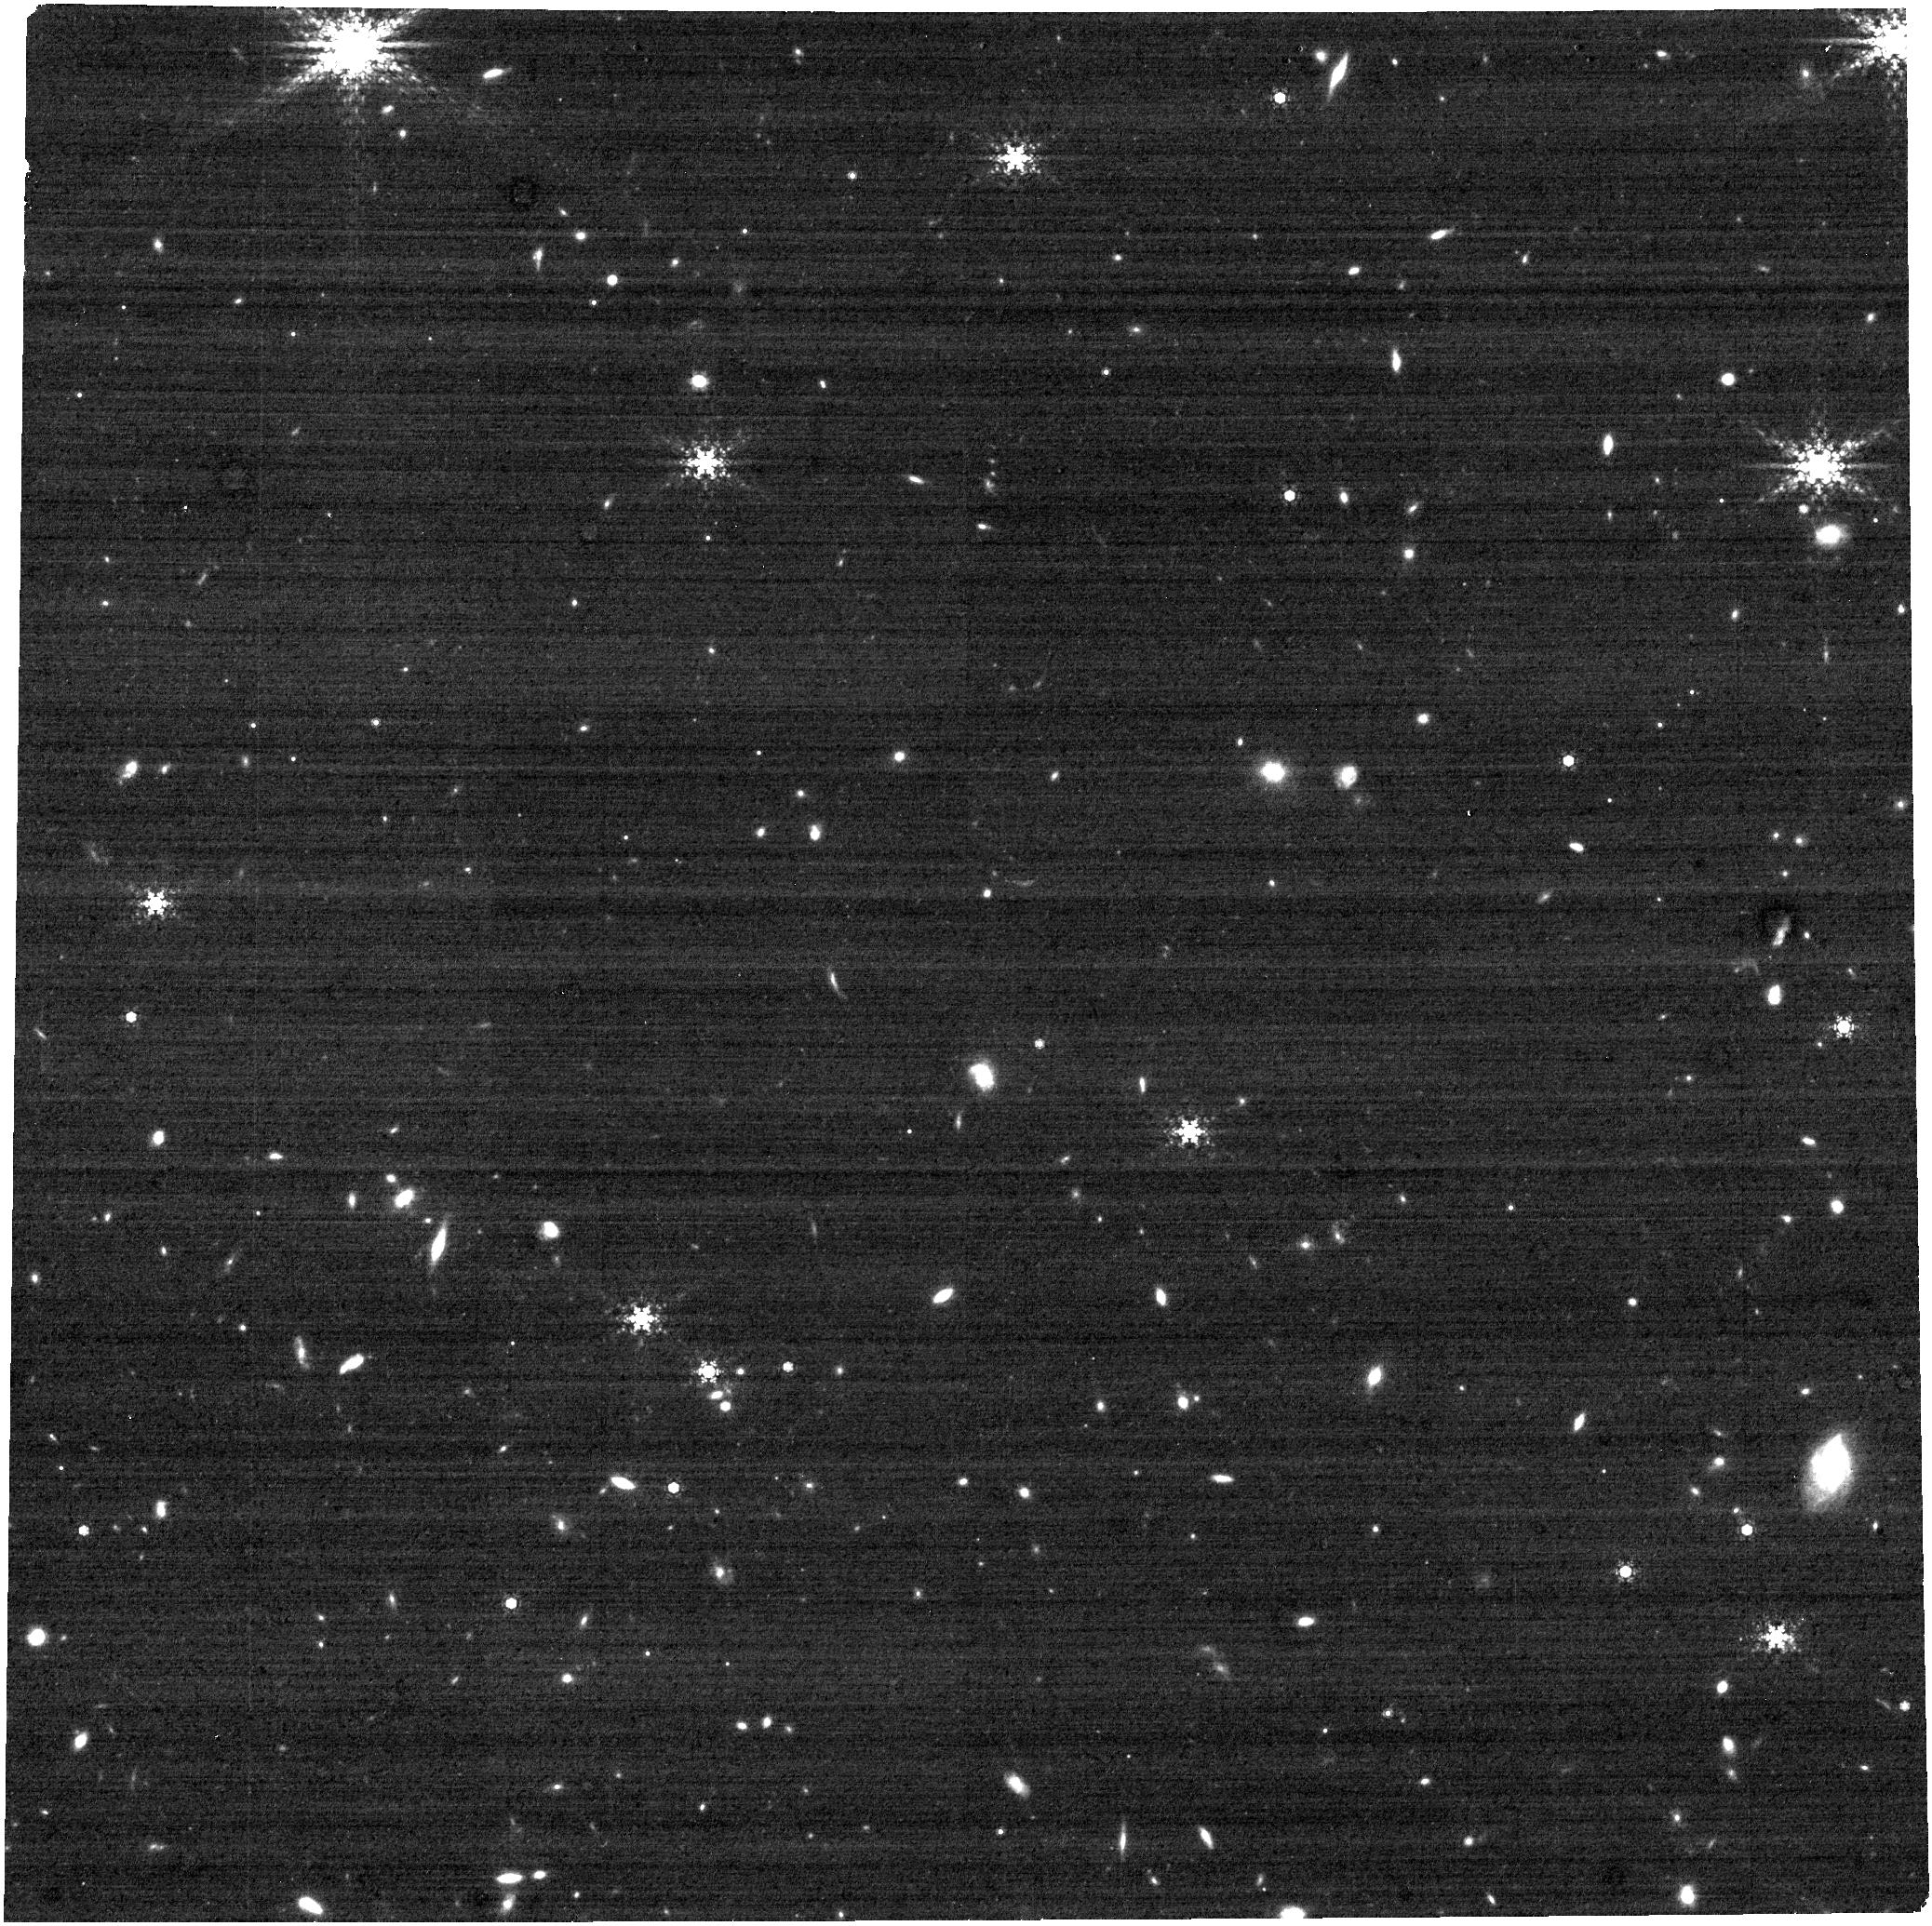
Target: WISE-0647-62. Instrument: NIRCAM. Filter: F480M. Exposure: 58 min. Observation ID: jw02473-o058_t007_nircam_clear-f480m

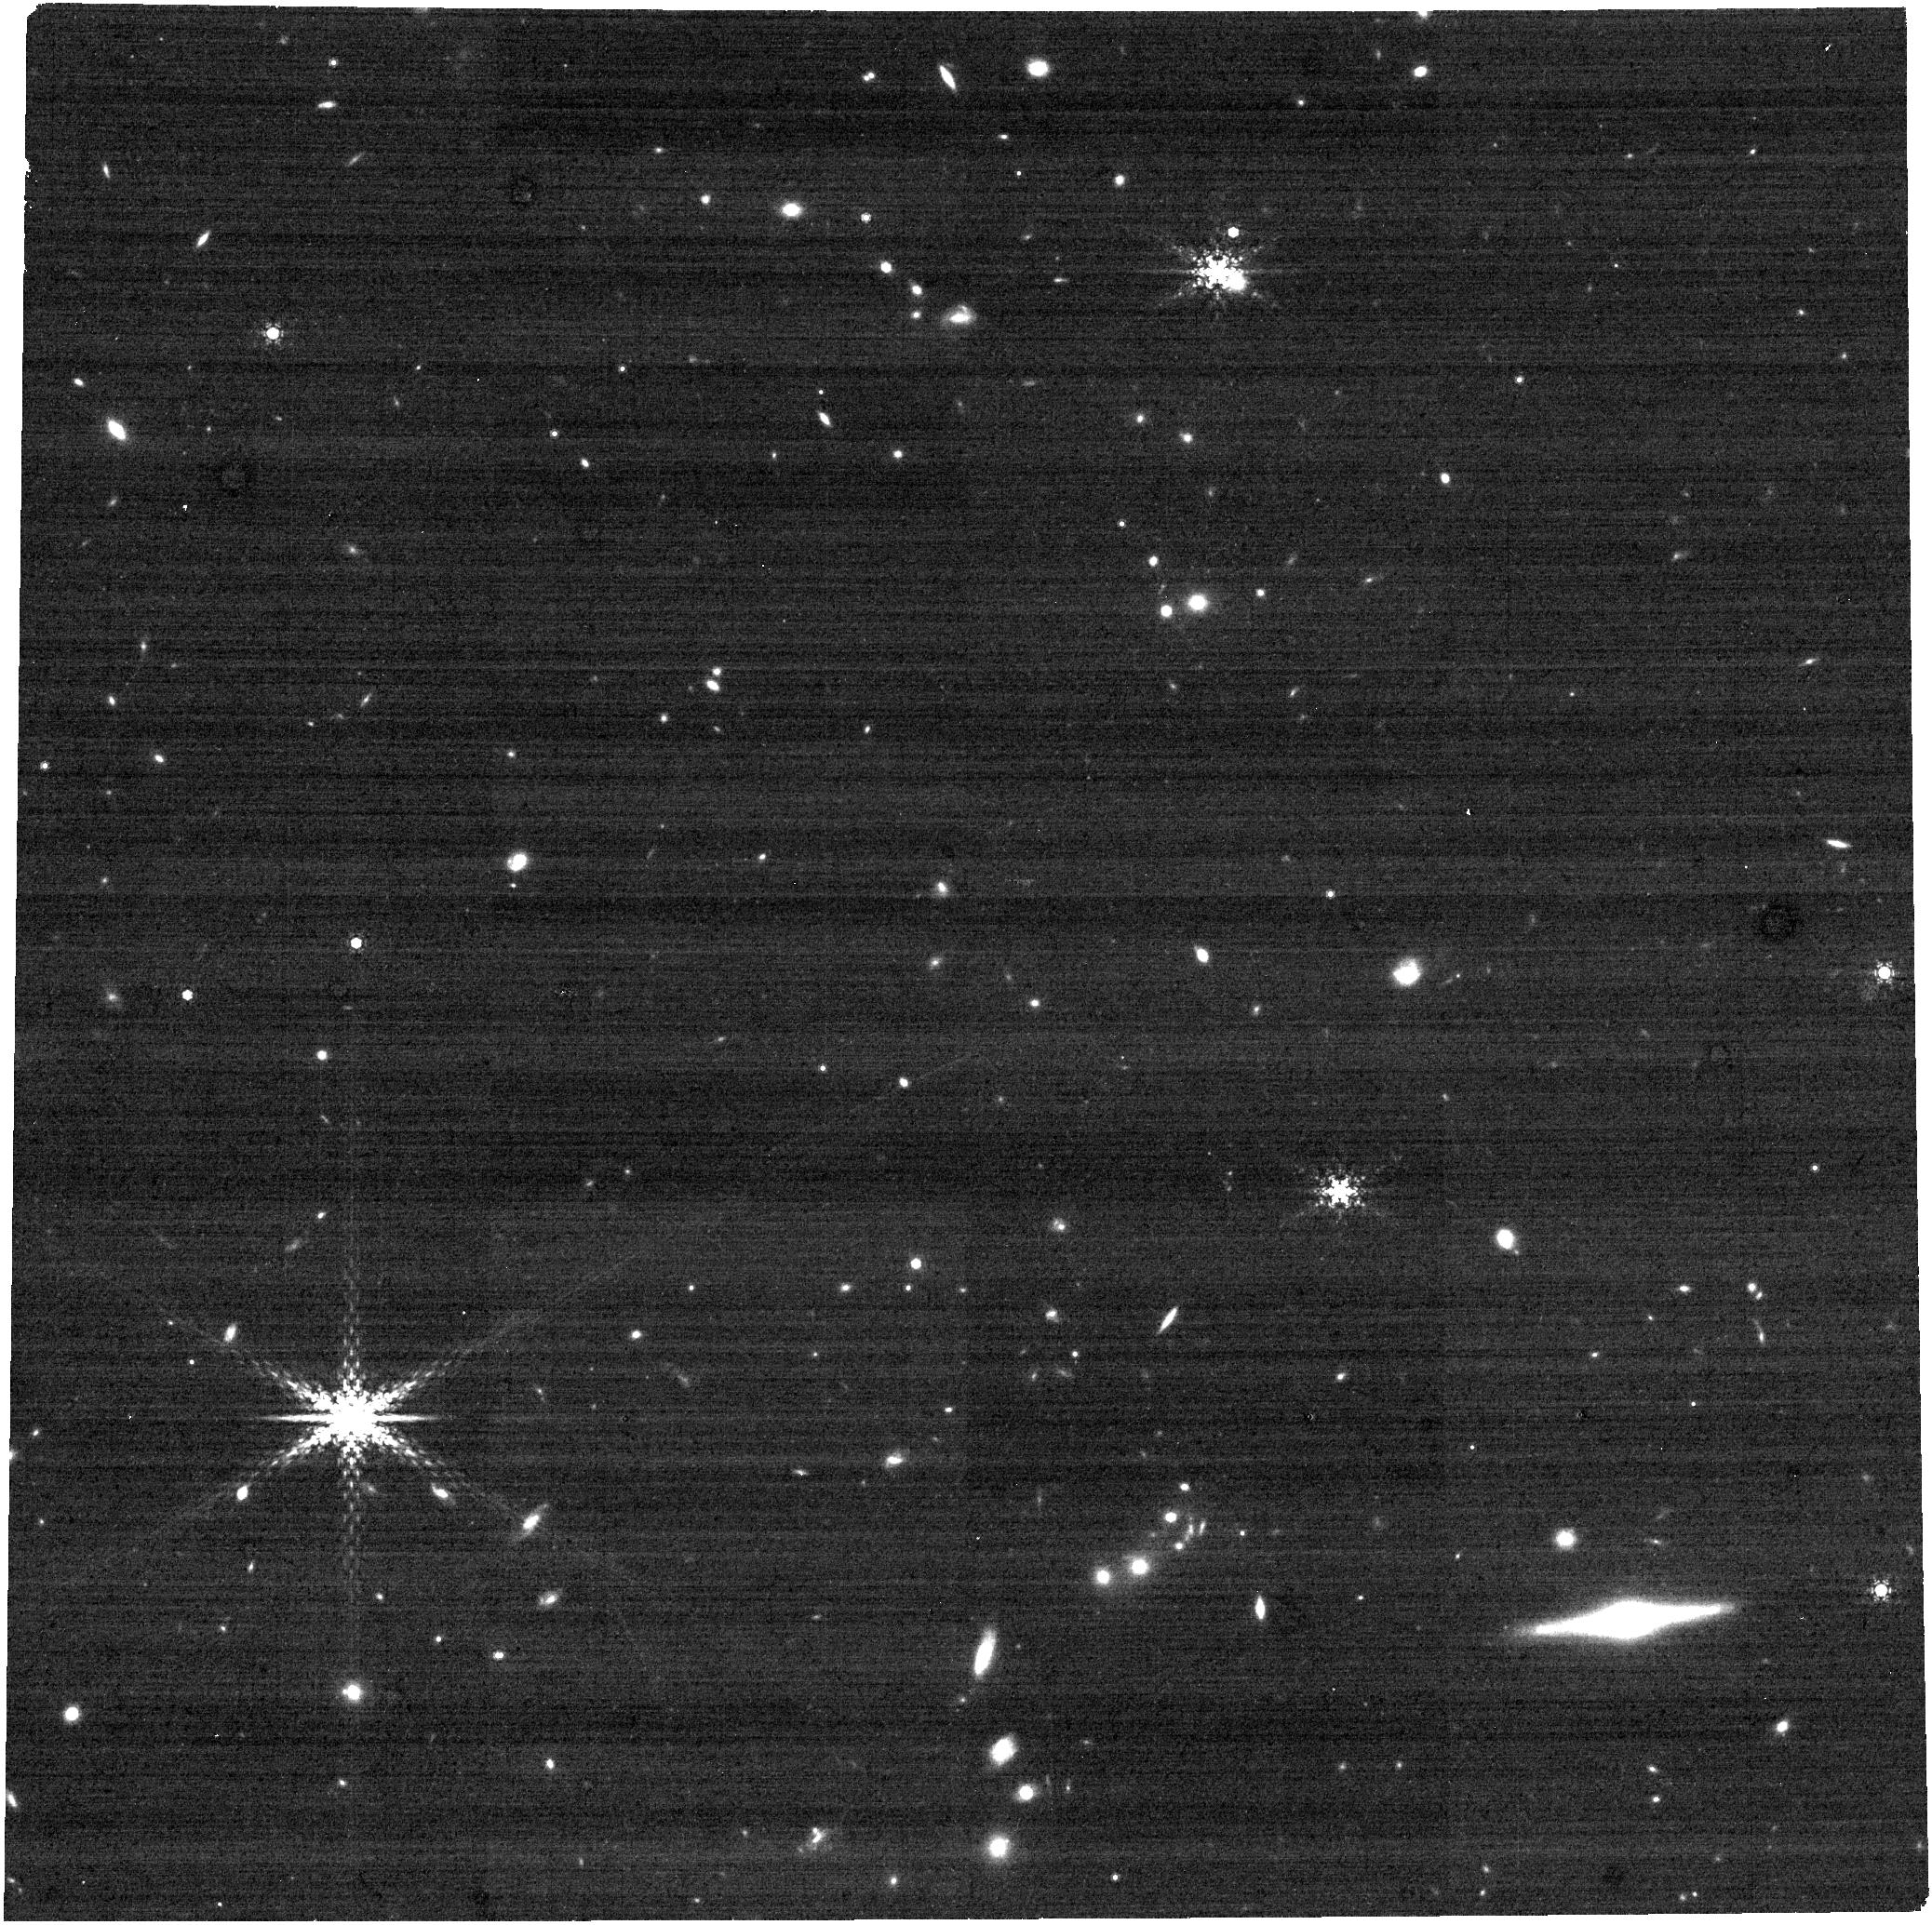
Target: WISE-0410+15. Instrument: NIRCAM. Filter: F480M. Exposure: 27 min. Observation ID: jw02473-o056_t005_nircam_clear-f480m

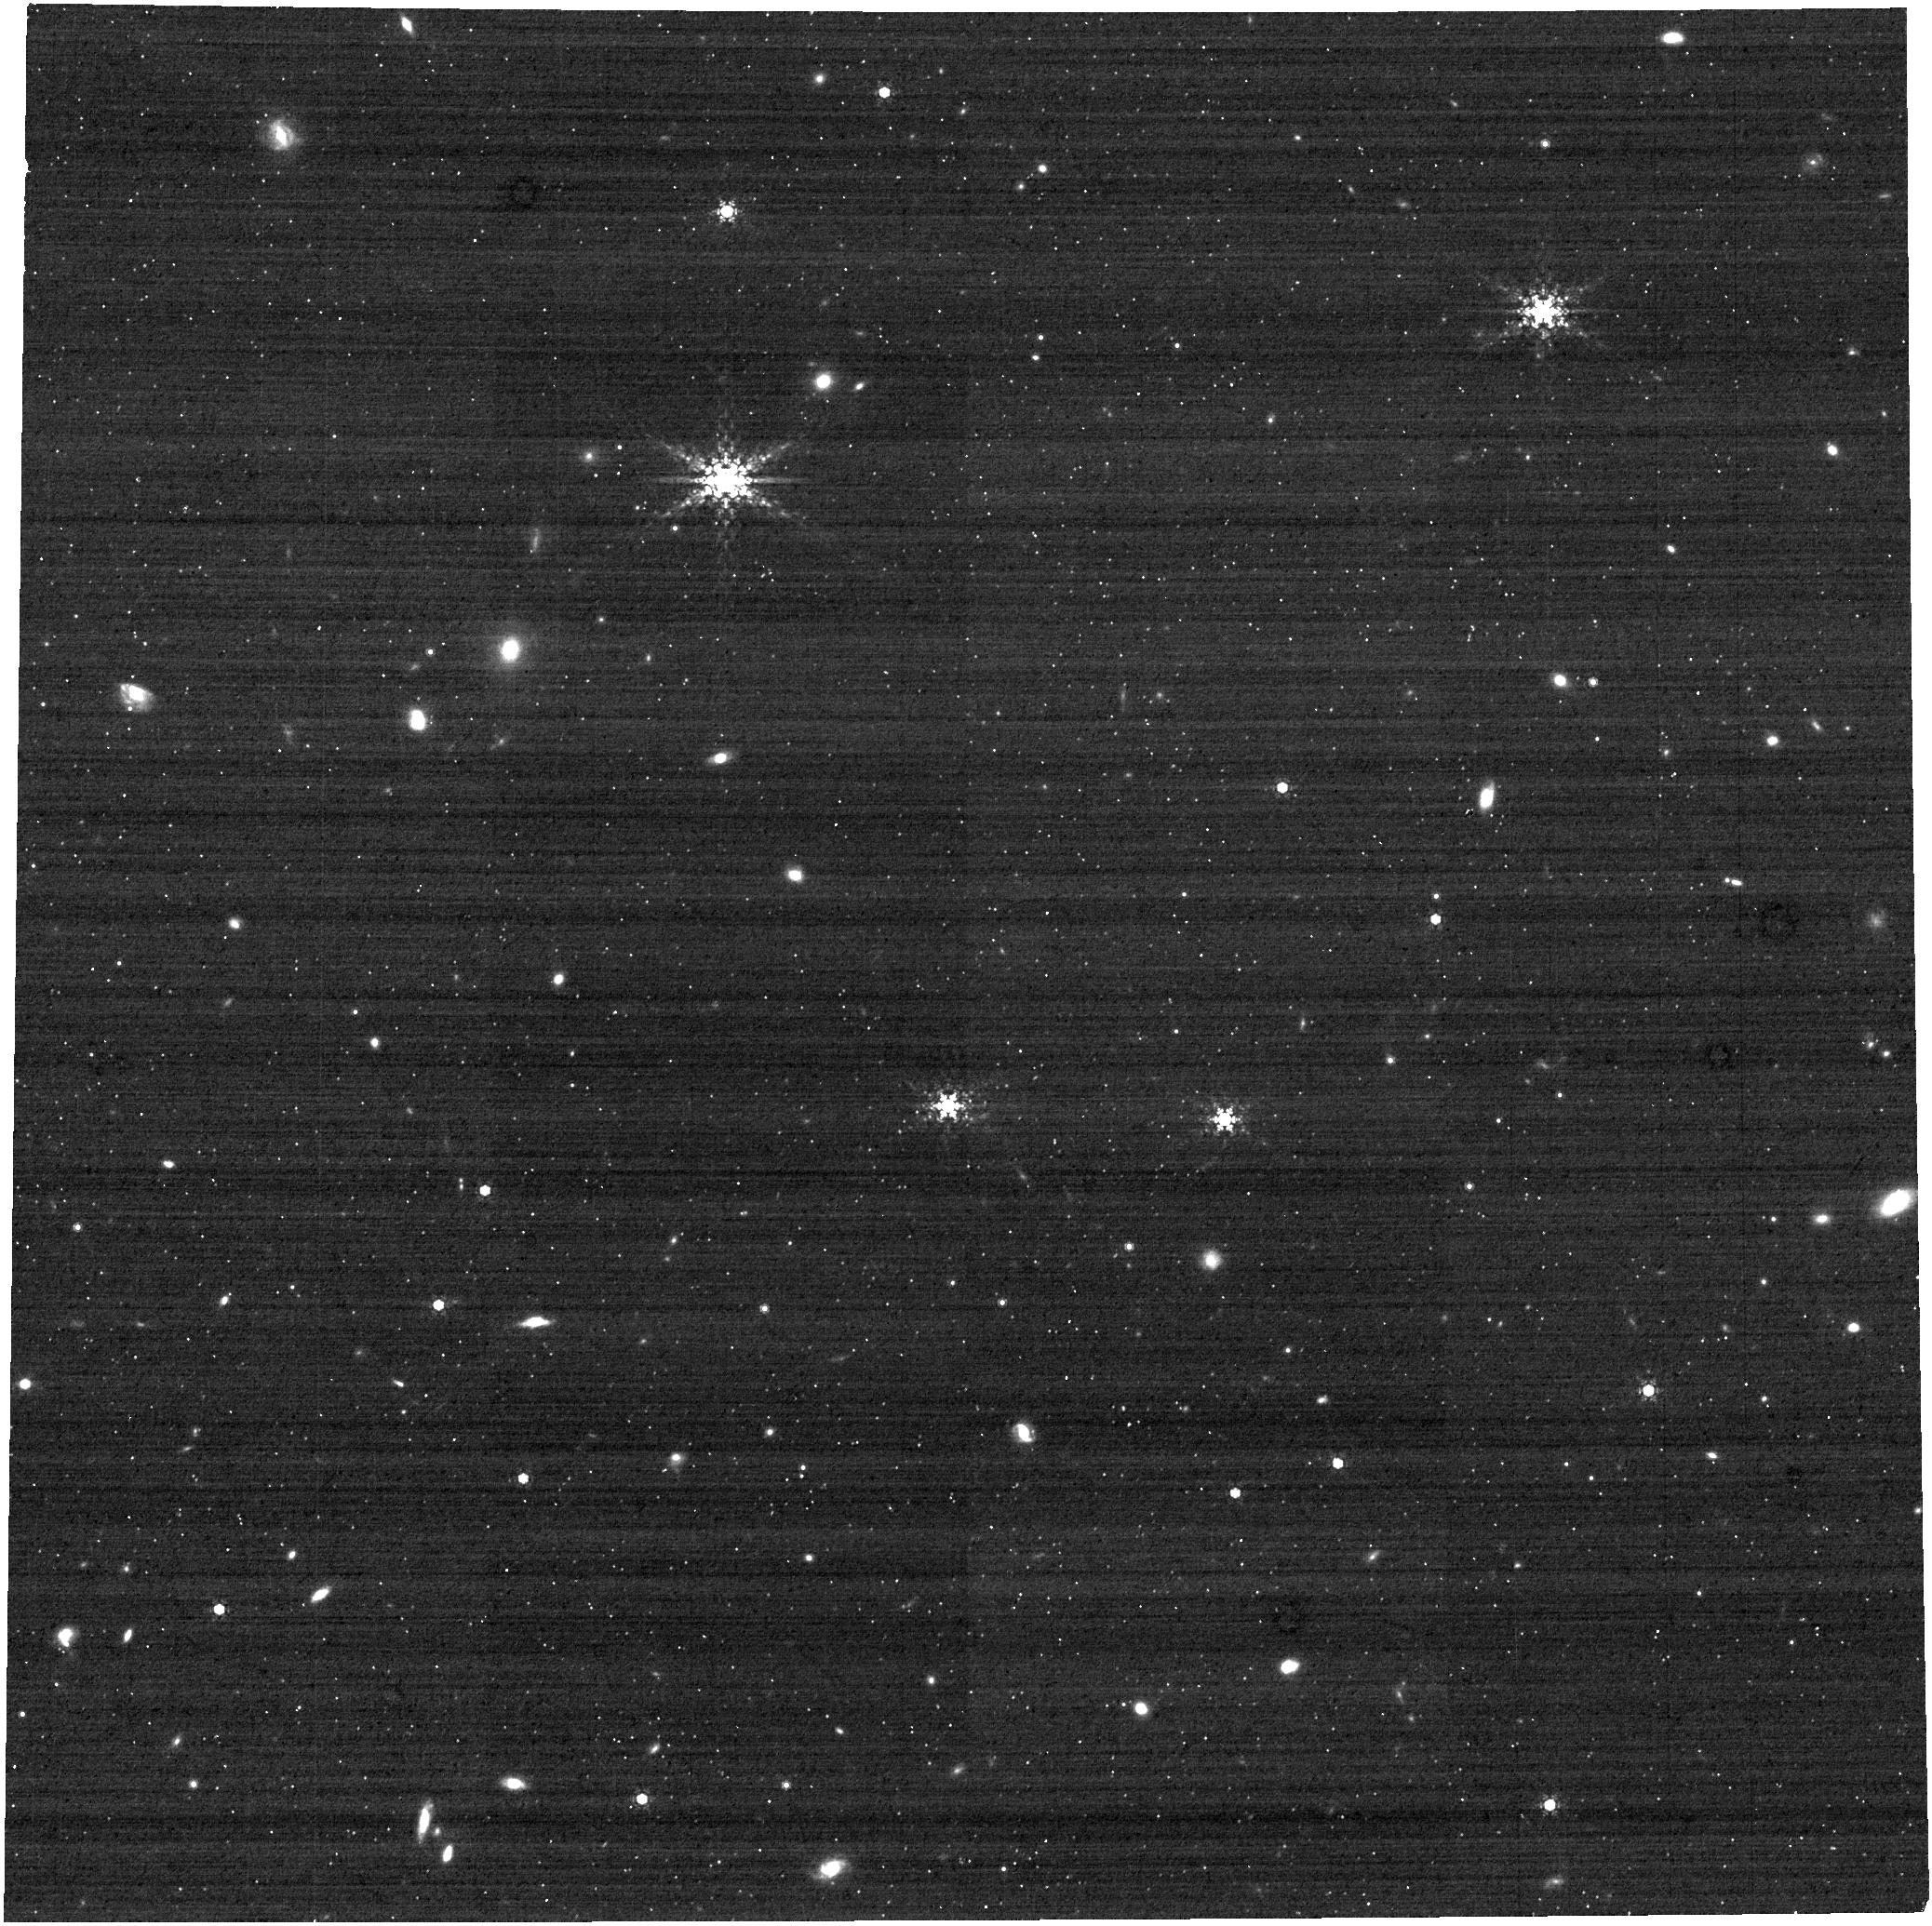
Target: WISE-1738+27. Instrument: NIRCAM. Filter: F480M. Exposure: 31 min. Observation ID: jw02473-o069_t019_nircam_clear-f480m

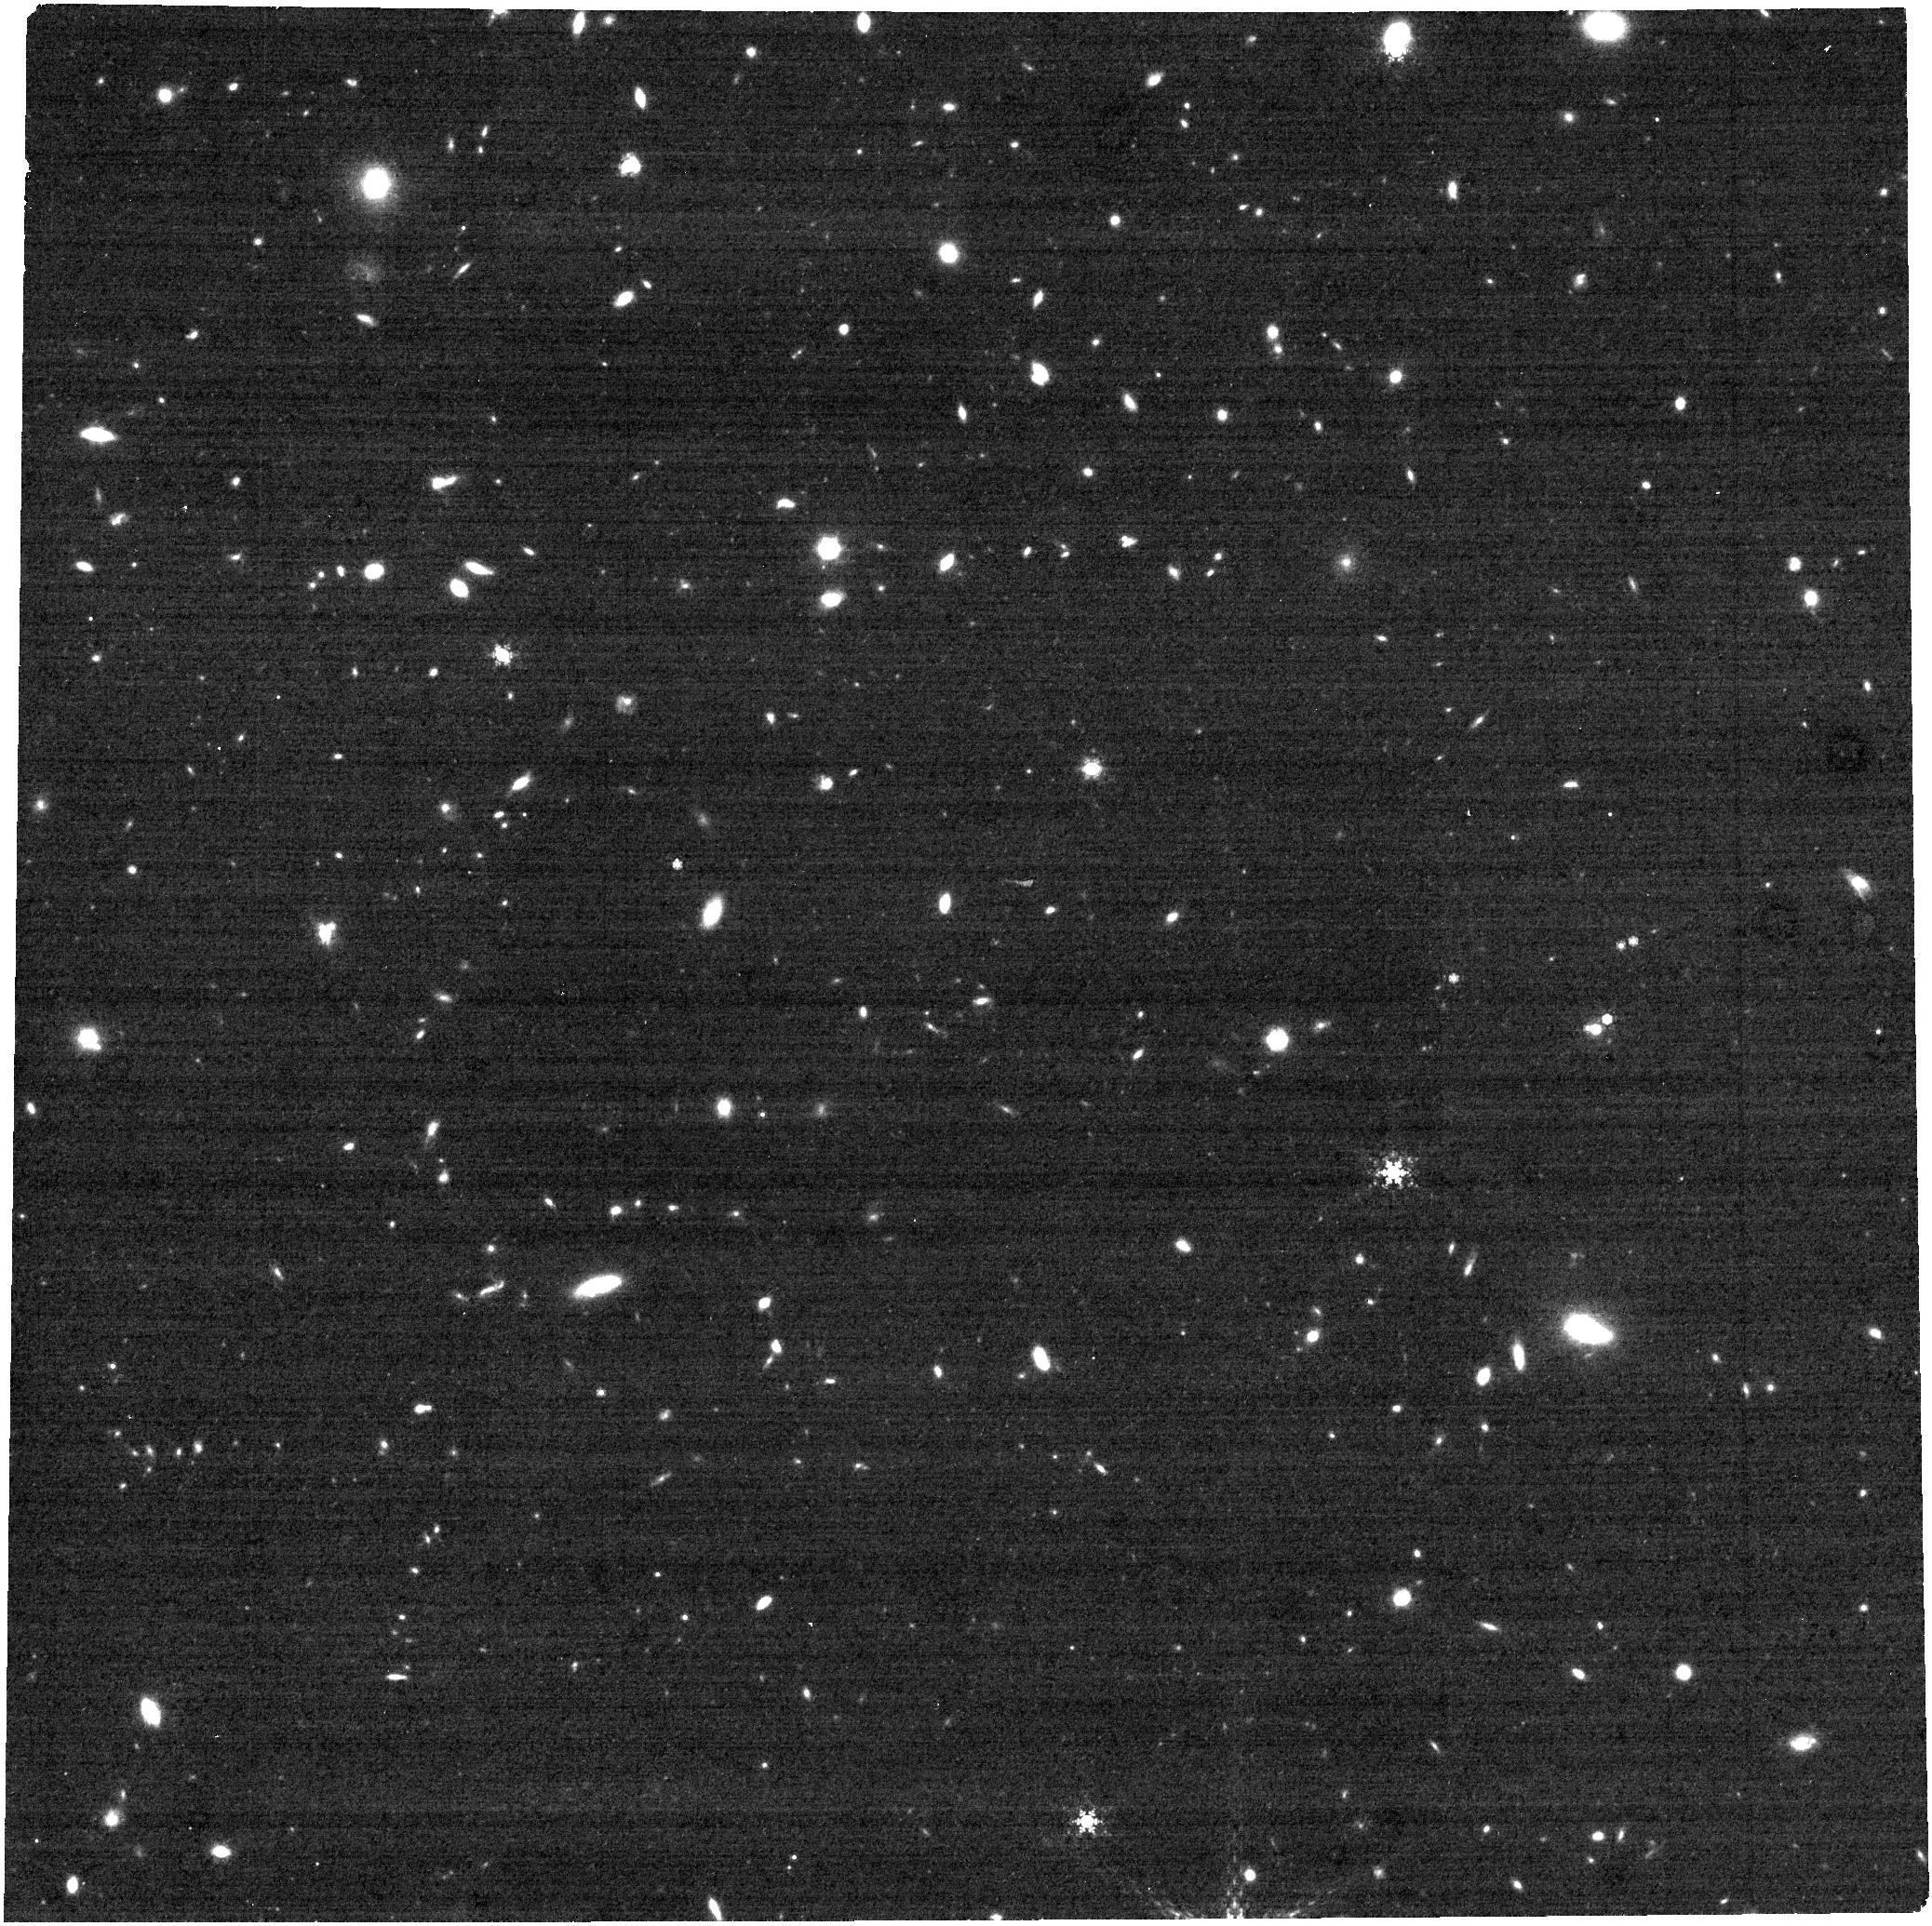
Target: WISE-0830+28. Instrument: NIRCAM. Filter: F480M. Exposure: 2 h. Observation ID: jw02473-o062_t054_nircam_clear-f480m

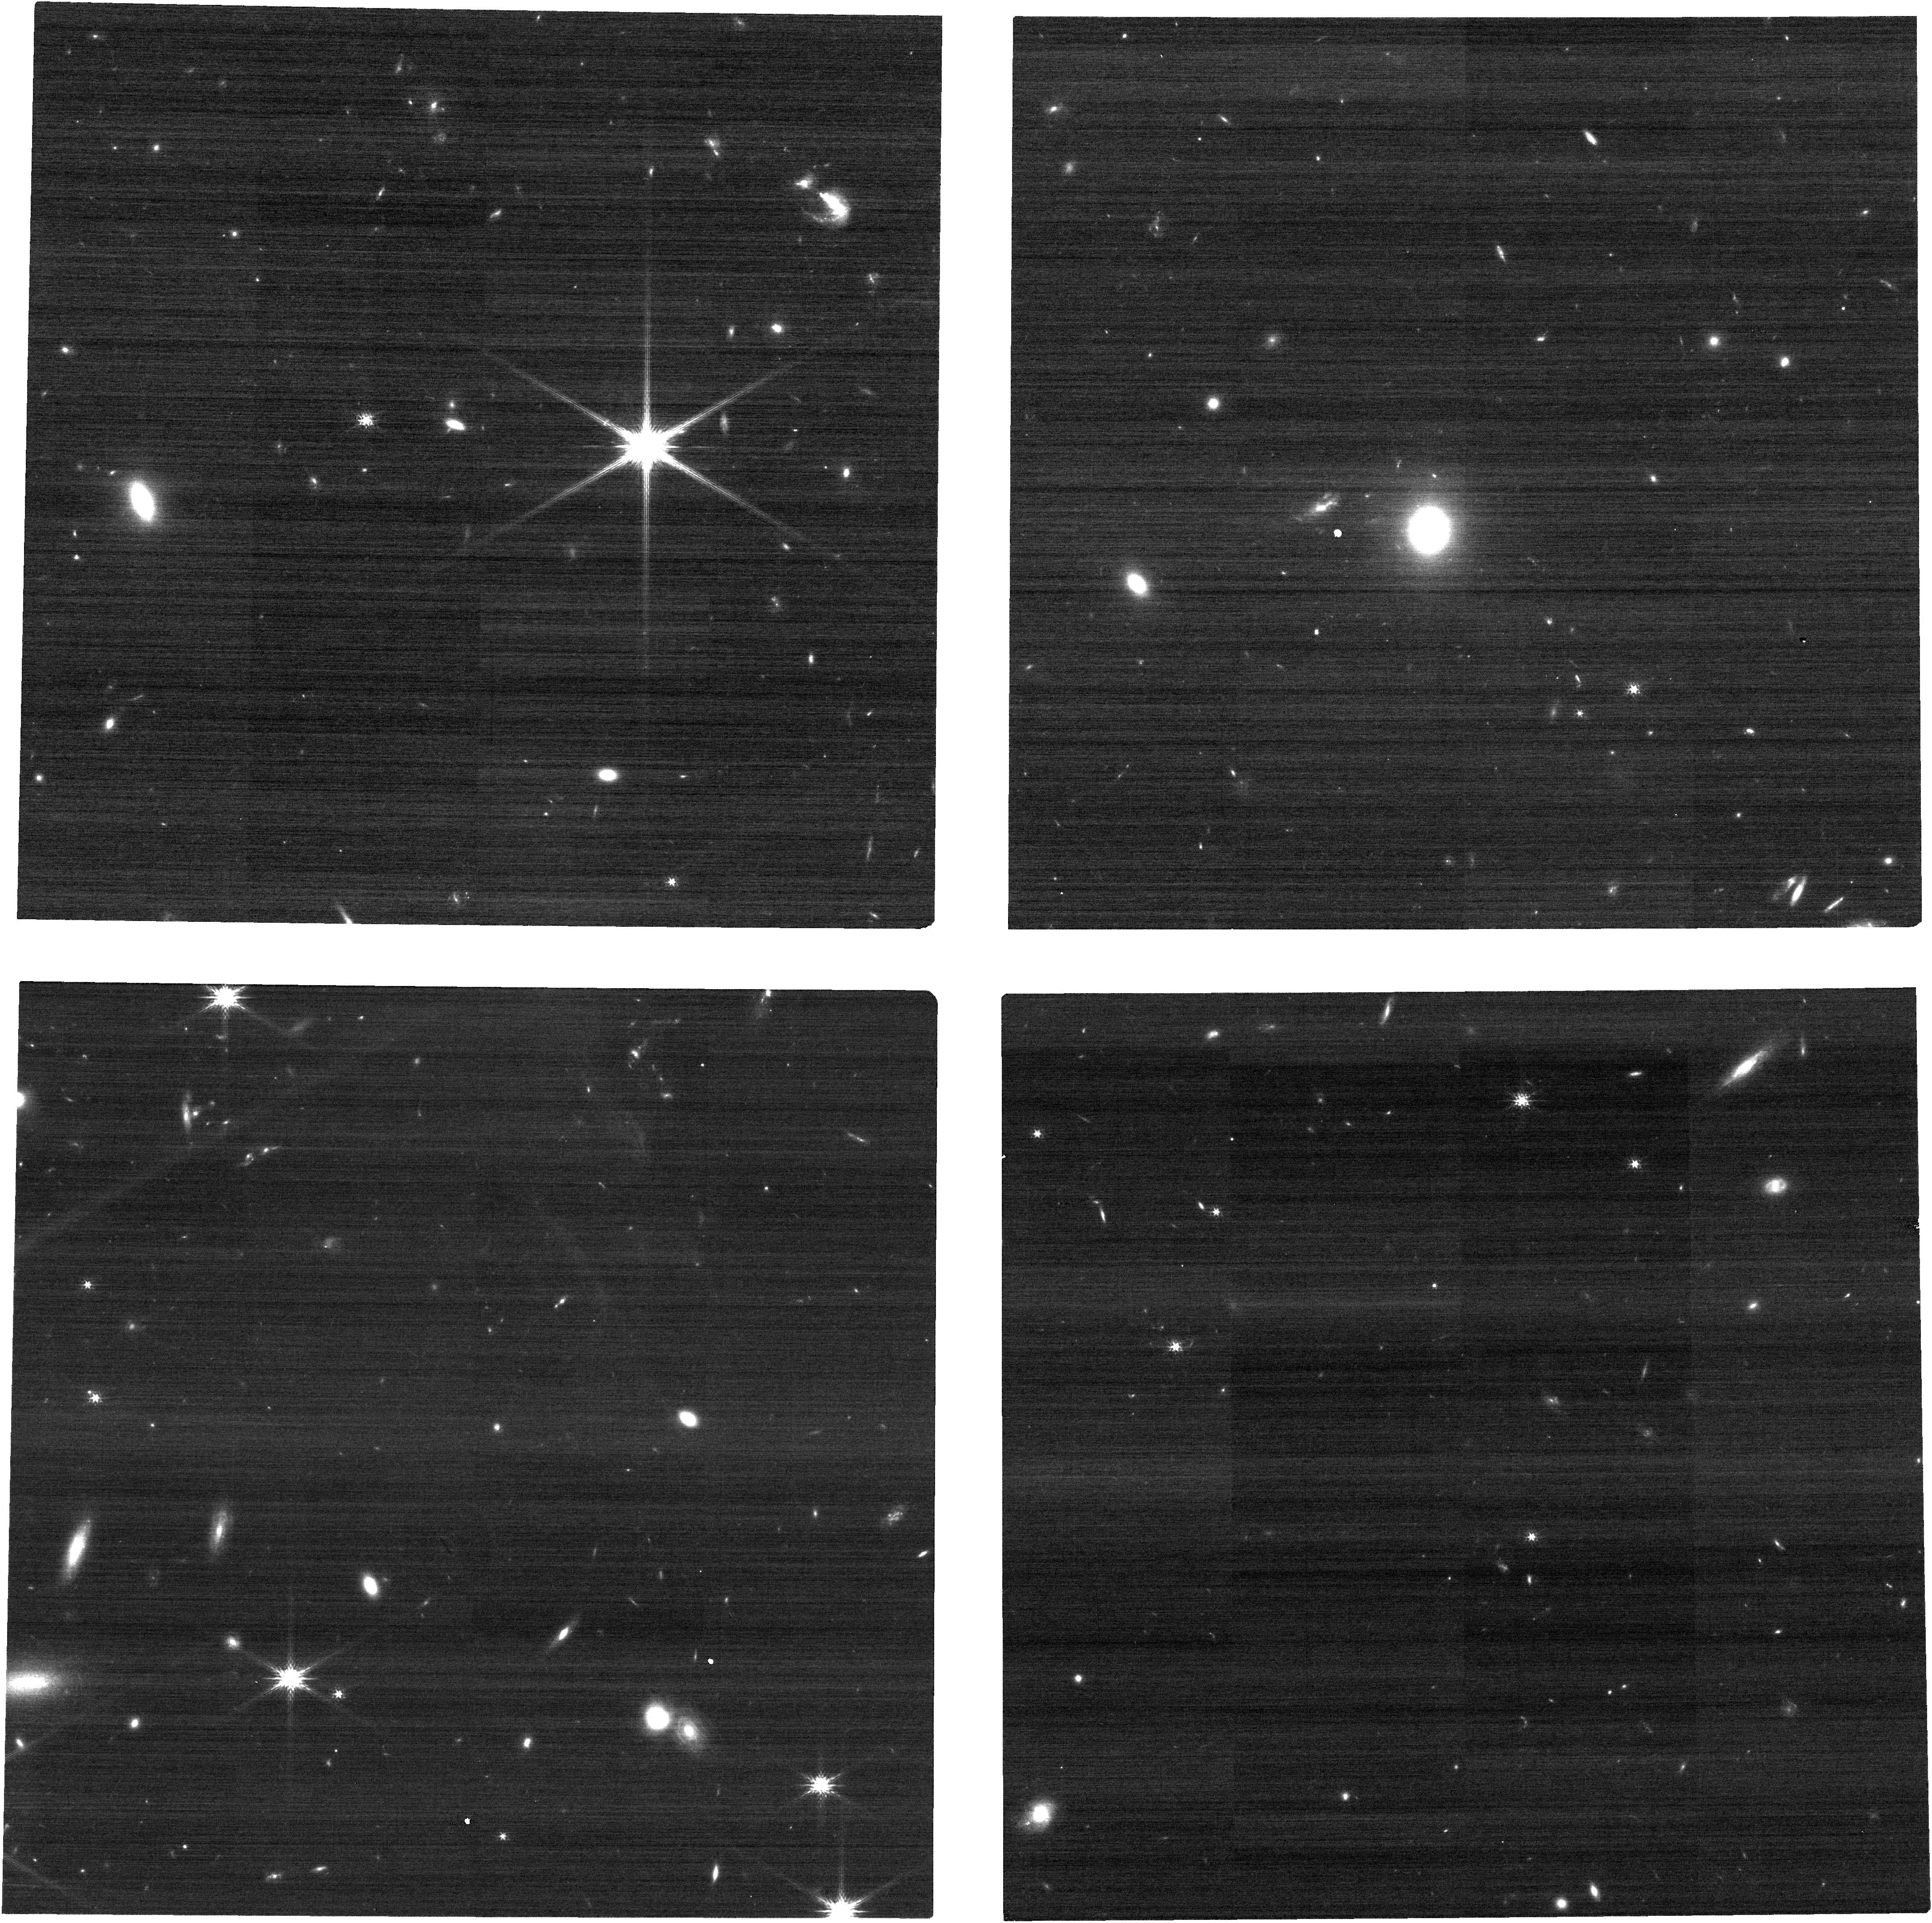
Target: WISE-0825+28. Instrument: NIRCAM. Filter: F150W. Exposure: 40 min. Observation ID: jw02473-o061_t010_nircam_clear-f150w

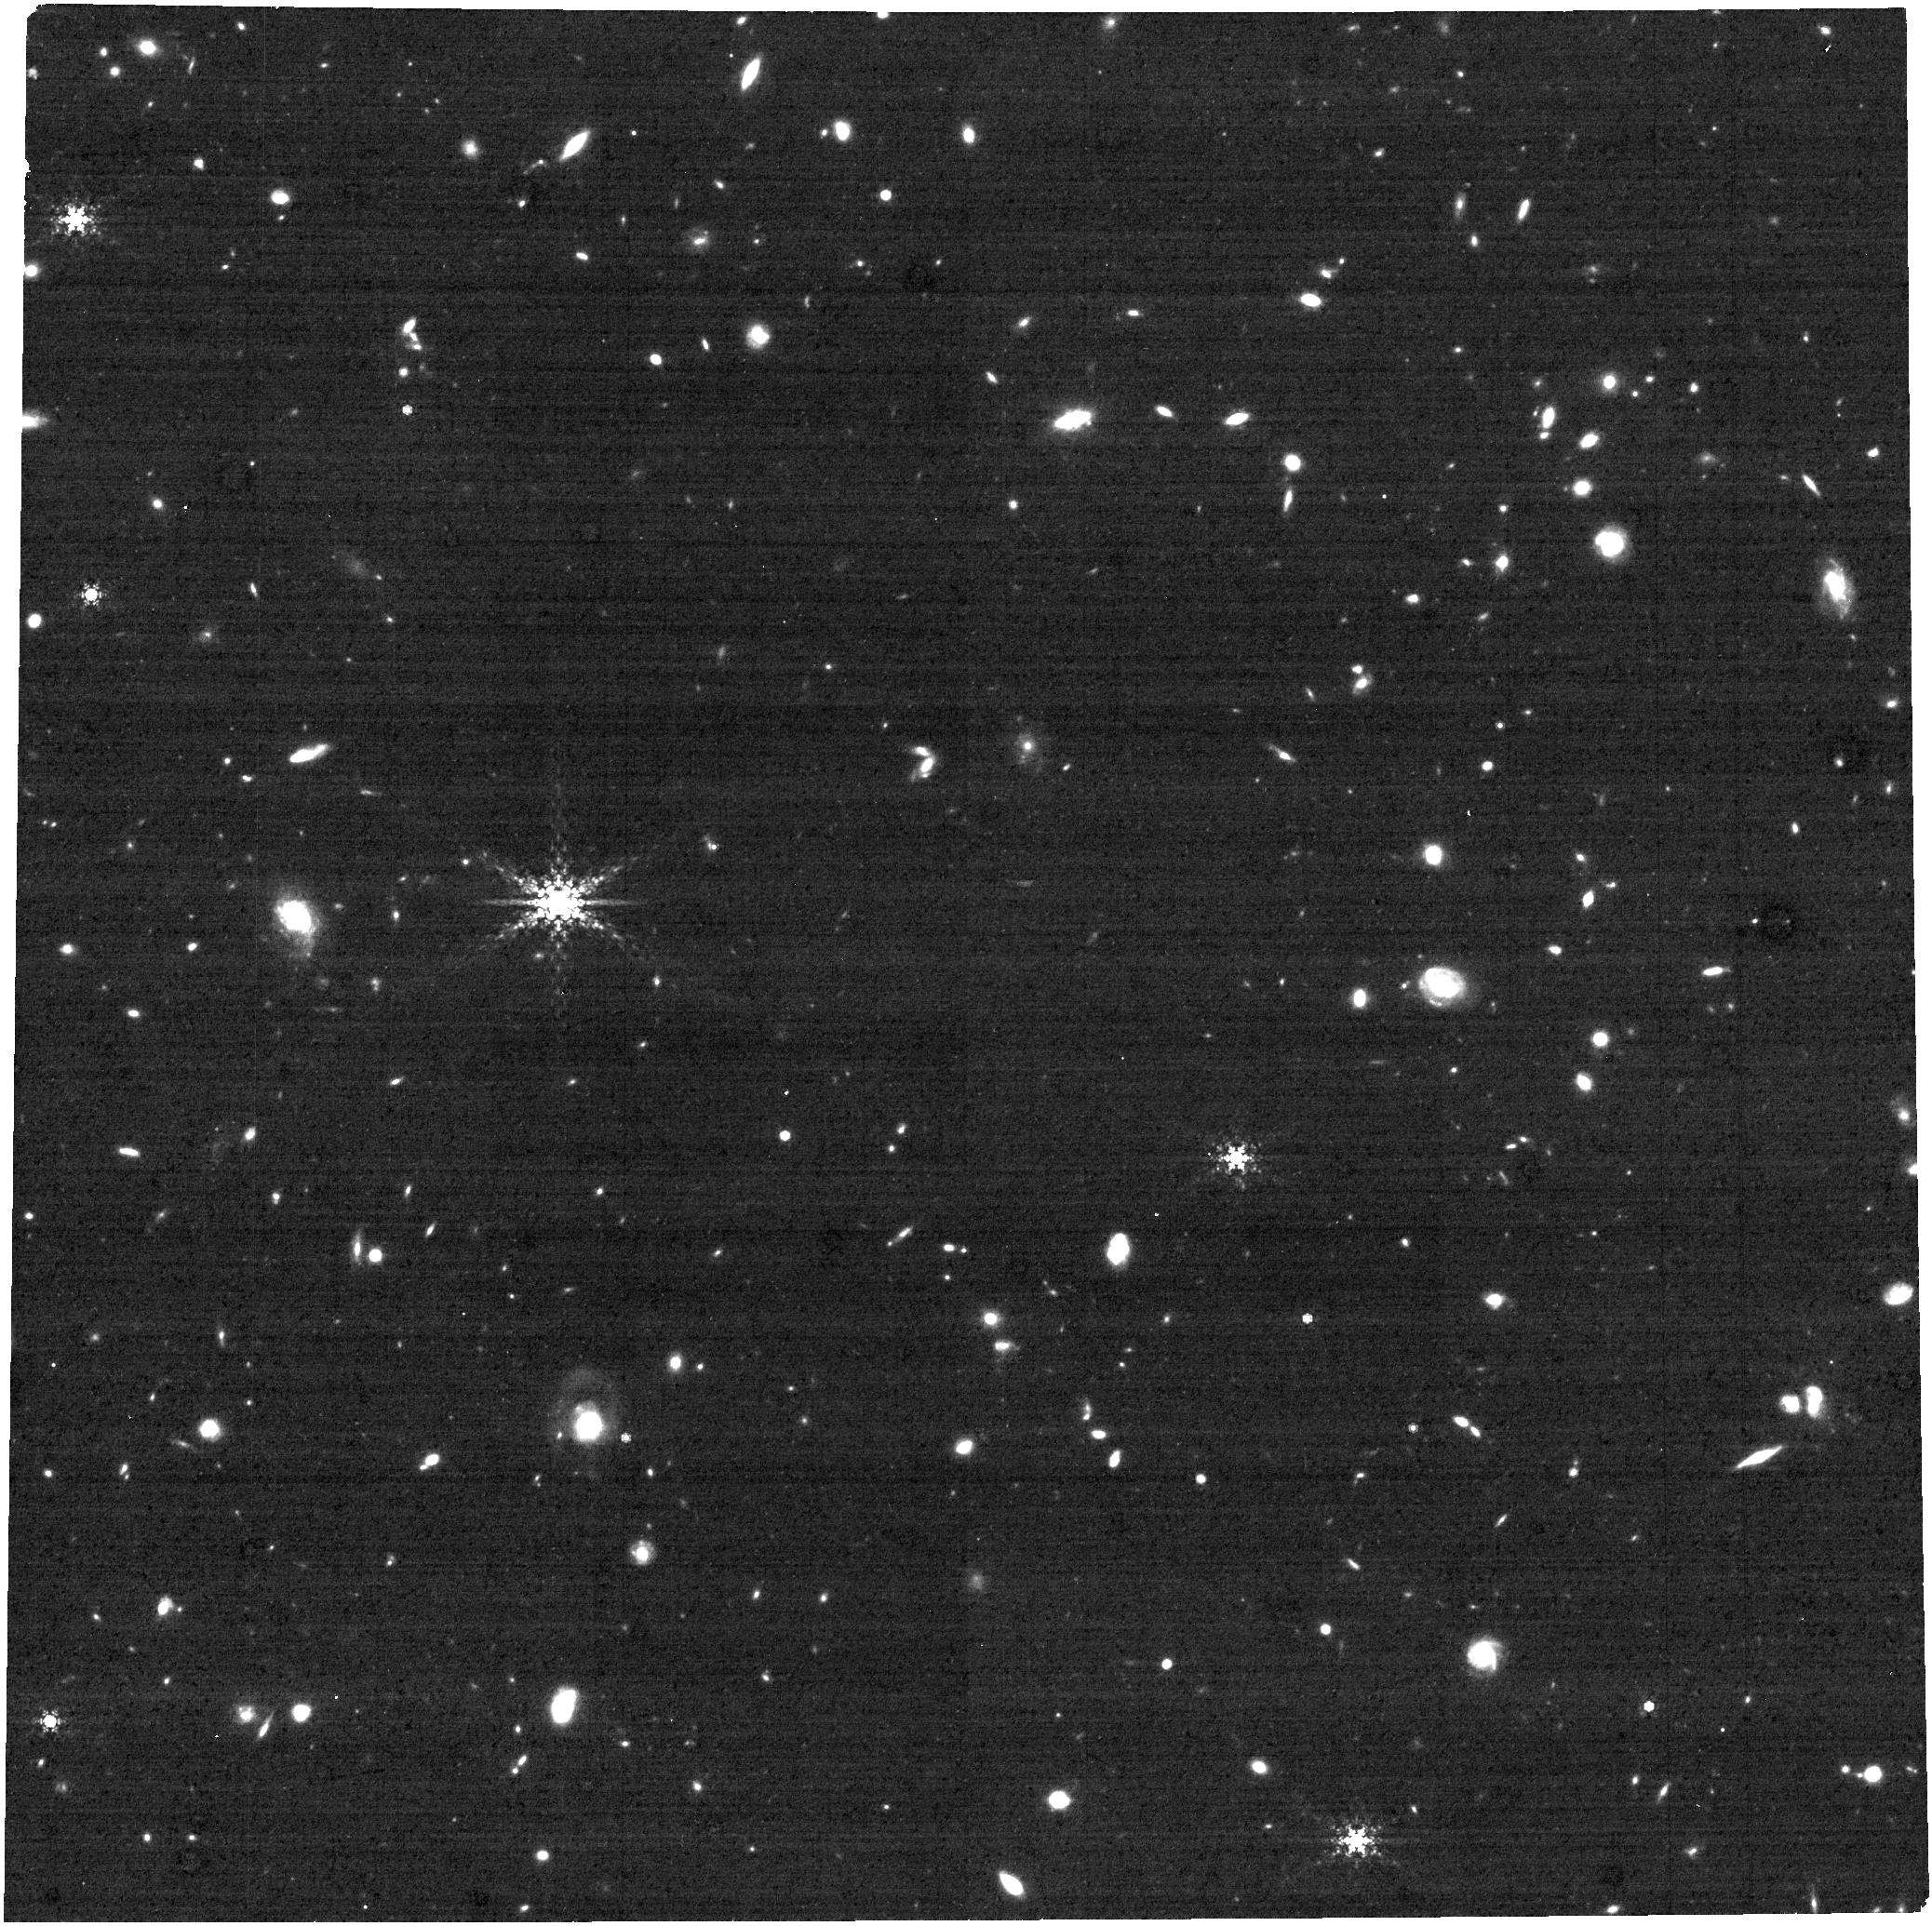
Target: WISE-0359-54. Instrument: NIRCAM. Filter: F480M. Exposure: 1.5 h. Observation ID: jw02473-o055_t004_nircam_clear-f480m

Multiplicity Survey of 20 Y Dwarfs with NIRCam Kernel Phase Interferometry (PI: Albert, Loic)

The WISE infrared survey uncovered the coolest sub-stellar objects, brown dwarfs of type "Y", and a precious set of ~25 Y-dwarfs have been spectroscopically confirmed to date. These brown dwarfs personify the extremes and are the coolest (<500 K), least massive (5-30 MJup) and, surprisingly, most abundant sub-stellar objects (Kirkpatrick et al. 2019). But Y dwarfs are extremely hard to study from the ground, i.e. they have limited light output below 4 microns and the Earth's atmosphere is opaque near the peak of their spectral energy distribution at 5 microns. Are Y dwarfs single or can they support companions? Is their a minimum companion mass? Can giant planets be formed around Y dwarfs? We propose to unleash JWST's potential by determining the multiplicity rate for a sample of 20 Y-dwarfs with sub Jupiter-mass sensitivity. Using a powerful technique for analyzing NIRCam images, Kernel phase interferometry, we will search for companions with large magnitude differences at sub-AU resolution. We will measure the Y-dwarfs companion-to-host mass ratio distribution, q, to unprecedented low values (q<0.1), constrain the orbital distribution of companions down to ~0.5 AU and be sensitive to potential giant planets. We expect an average yield of 3 companions. This survey could discover an object cooler than 250 K, thereby bridging the gap between the coldest known Y dwarf, WISE 0855 (250 K) and Jupiter (130 K). The determination of dynamical masses, vital for advancing our knowledge of Y dwarfs, will be possible within JWST's lifetime. The goals of our observational program can only be achieved with JWST because of its exquisite sensitivity at 5 microns.